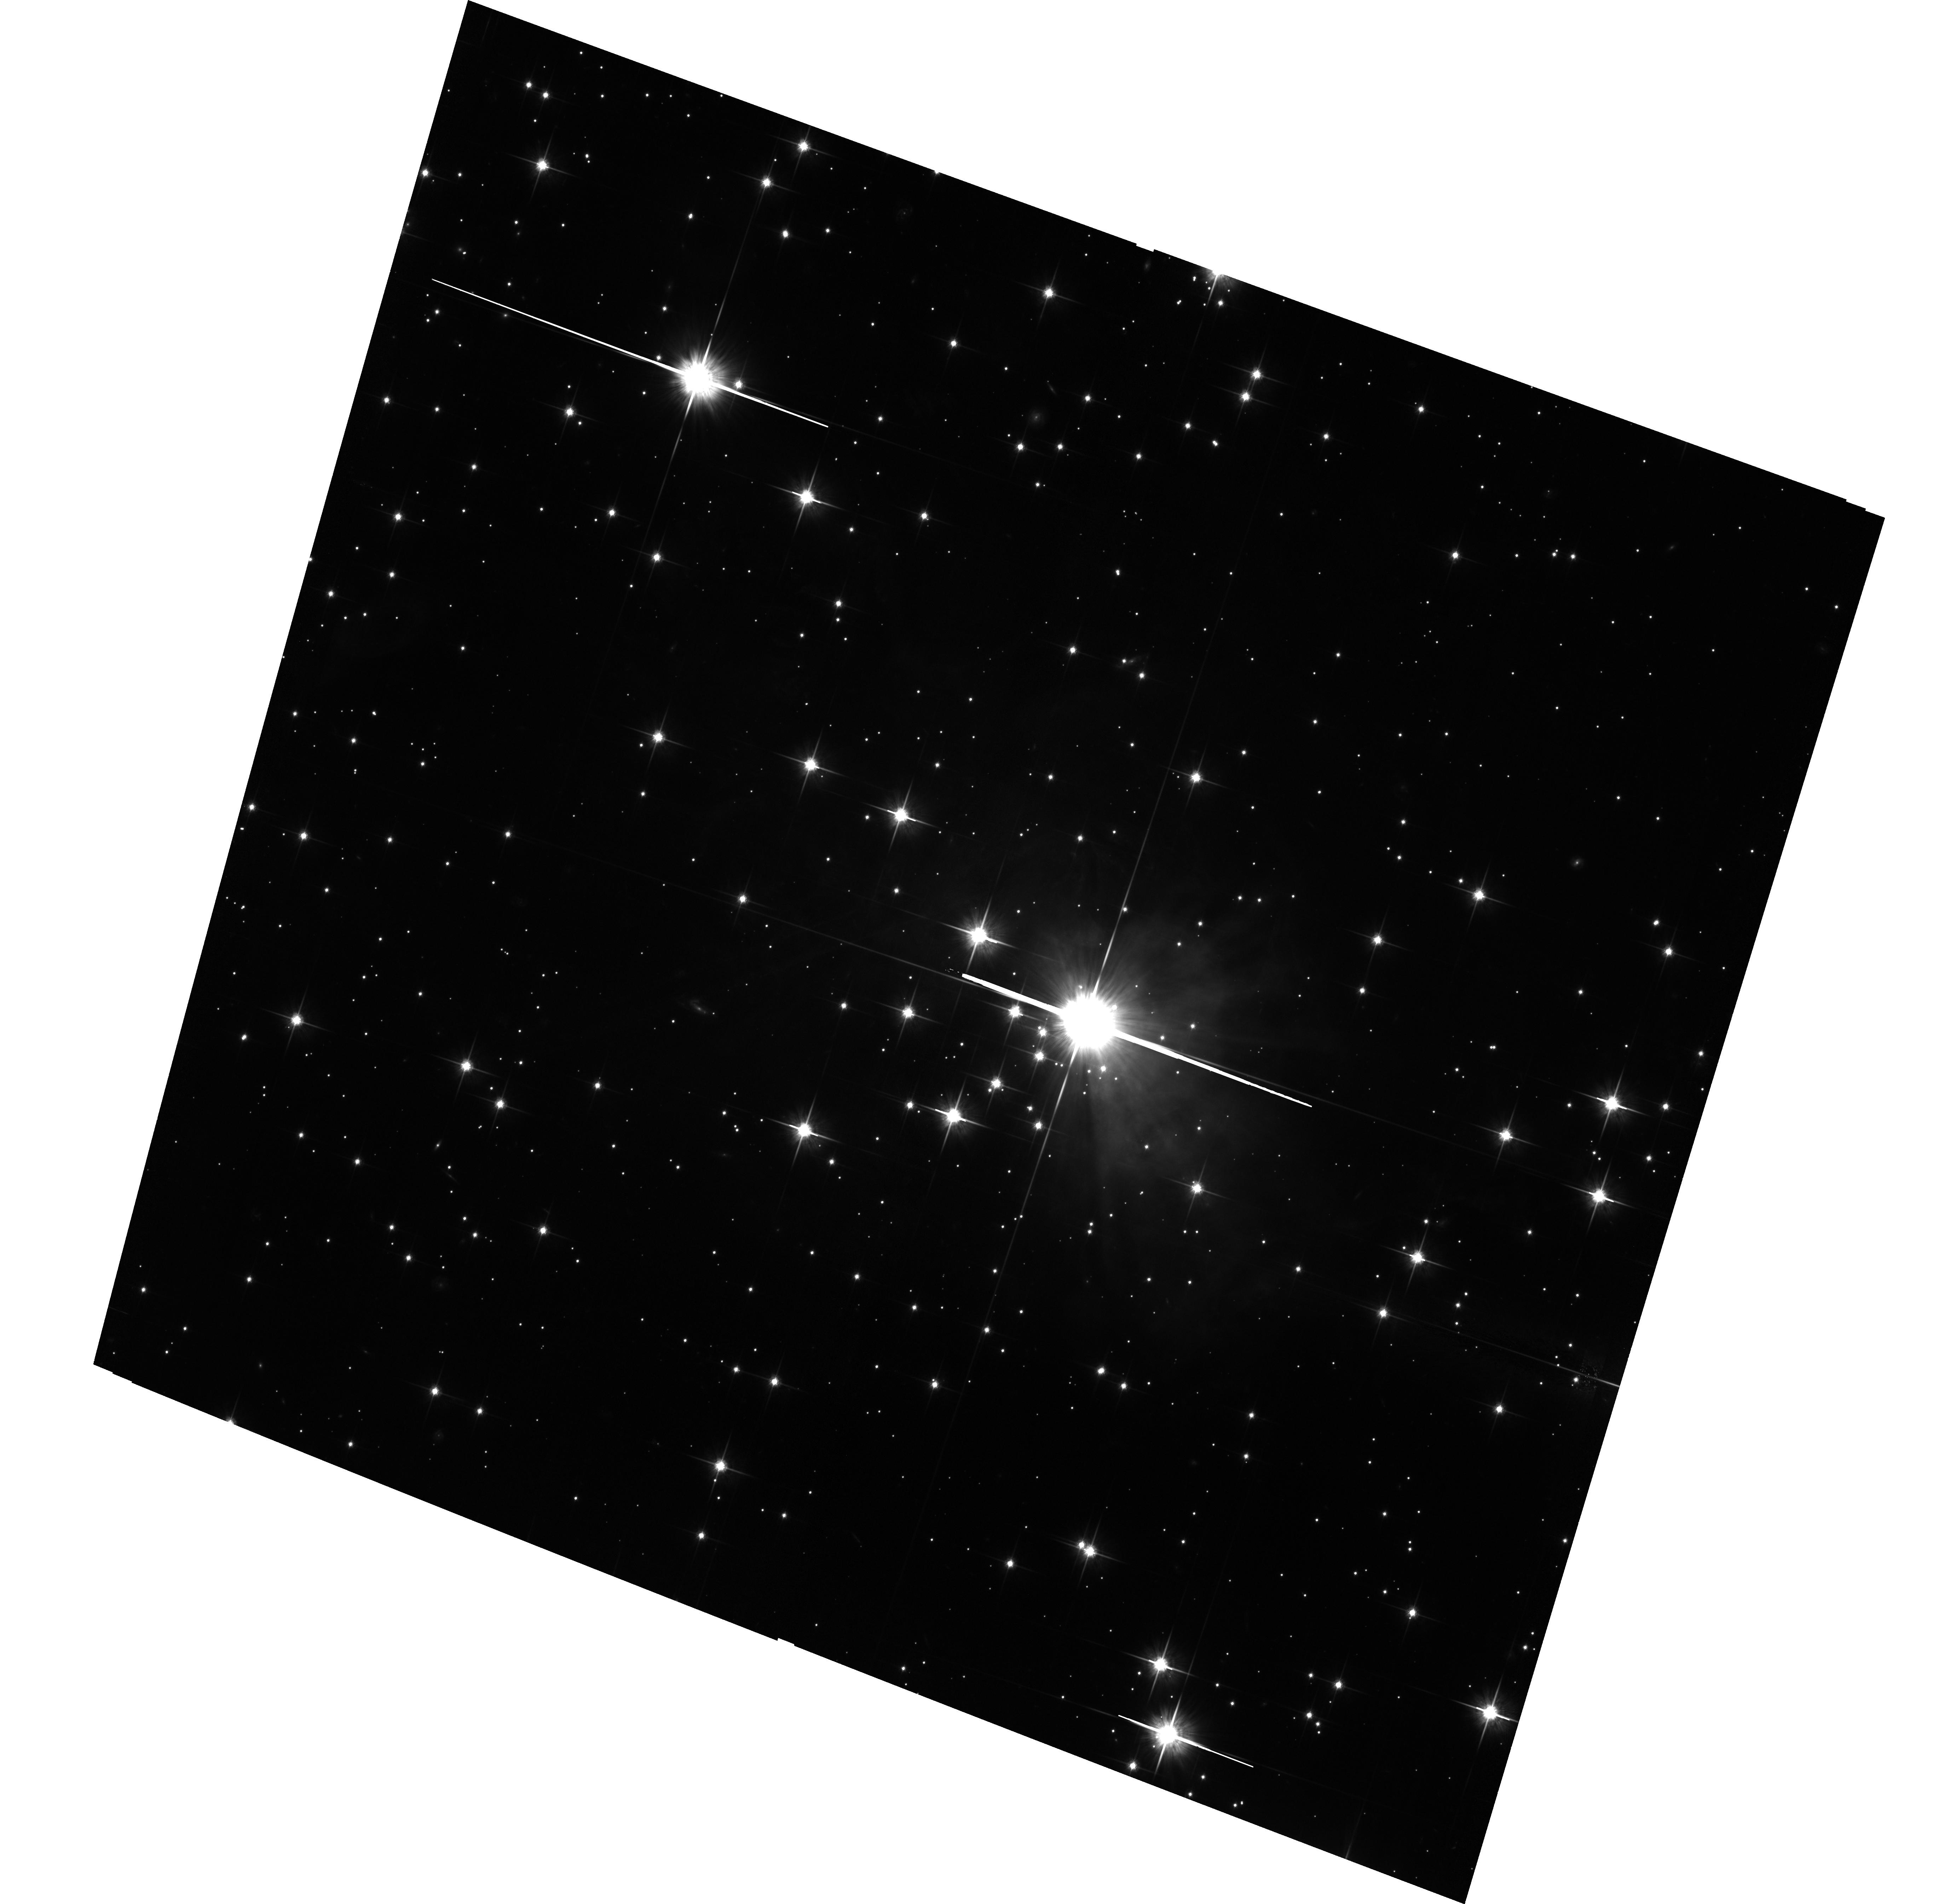
Target: V838-MON-ECHO-COPY. Instrument: ACS/WFC. Filter: F814W. Exposure: 3.5 h. Observation ID: hst_12297_01_acs_wfc_f814w_jbka01

The Light Echoes around V838 Monocerotis (PI: Bond, Howard E.)

V838 Monocerotis, which burst upon the astronomical scene in early 2002, is a completely unanticipated new object. It underwent a large-amplitude and very luminous outburst, during which its spectrum remained that of an extremely cool supergiant. A rapidly evolving set of light echoes around V838 Mon was discovered soon after the outburst, and quickly became the most spectacular display of the phenomenon yet seen. These light echoes provide the means to accomplish three unique types of measurements based on continued HST imaging during the event: (1) Study effects of MHD turbulence at high resolution and in 3 dimensions; (2) Construct the first unambiguous and fully 3-D map of a circumstellar dust envelope in the Milky Way; (3) Study dust physics in a unique setting where the spectrum and light curve of the illumination, and the scattering angle, are unambiguously known. We have also used our HST data to determine the distance to V838 Mon through a novel direct geometric technique. Because of the extreme rarity of light echoes, this is almost certainly the only opportunity to achieve such results during the lifetime of HST. We propose one visit during Cycle 18, using ACS, in order to continue the mapping of the circumstellar dust and to accomplish the other goals listed above.